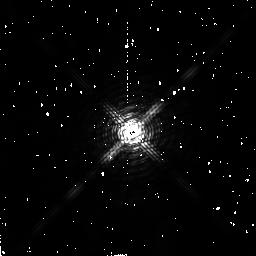
Target: BD-08D4352
Instrument: NICMOS/NIC2
Filter: F180M
Exposure: 2 min
Observation ID: n4n998020

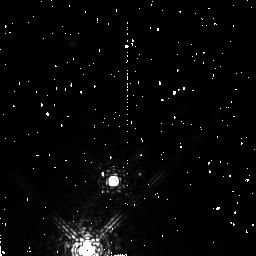
Target: LHS416
Instrument: NICMOS/NIC2
Filter: F207M
Exposure: 4 min
Observation ID: n4n994030

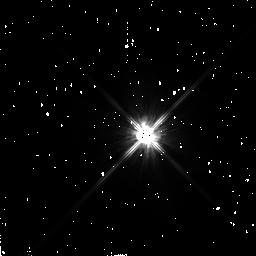
Target: HD102365
Instrument: NICMOS/NIC2
Filter: F110W
Exposure: 2 min
Observation ID: n4n972010

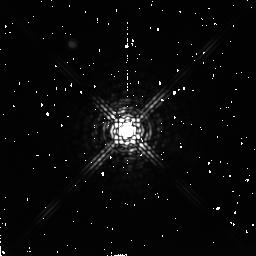
Target: BD-07D4003
Instrument: NICMOS/NIC2
Filter: F222M
Exposure: 4 min
Observation ID: n4n991040

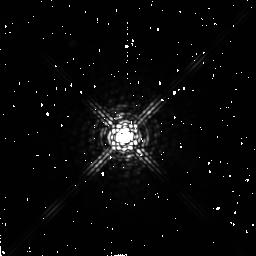
Target: HD4628
Instrument: NICMOS/NIC2
Filter: F222M
Exposure: 4 min
Observation ID: n4n906040

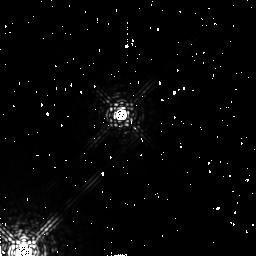
Target: LHS122
Instrument: NICMOS/NIC2
Filter: F207M
Exposure: 4 min
Observation ID: n4n908030

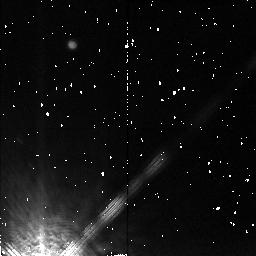
Target: BD+05D3409
Instrument: NICMOS/NIC2
Filter: F207M
Exposure: 4 min
Observation ID: n4n91g030

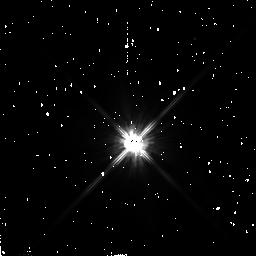
Target: HD10780
Instrument: NICMOS/NIC2
Filter: F110W
Exposure: 2 min
Observation ID: n4n915010

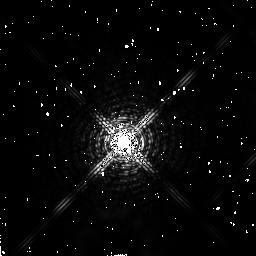
Target: HD128620
Instrument: NICMOS/NIC2
Filter: F180M
Exposure: 2 min
Observation ID: n4n986020

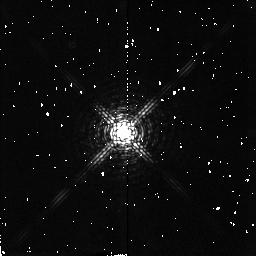
Target: LHS271
Instrument: NICMOS/NIC2
Filter: F180M
Exposure: 2 min
Observation ID: n4n958020

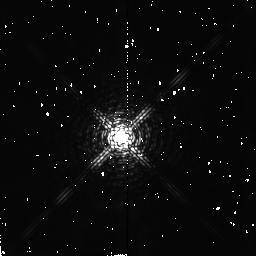
Target: CD-40D5404
Instrument: NICMOS/NIC2
Filter: F180M
Exposure: 2 min
Observation ID: n4n957020

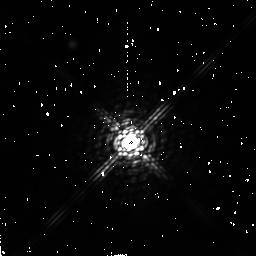
Target: CD-68D47
Instrument: NICMOS/NIC2
Filter: F222M
Exposure: 4 min
Observation ID: n4n911040

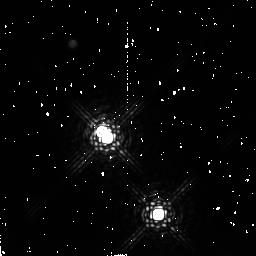
Target: V1581-CYG
Instrument: NICMOS/NIC2
Filter: F222M
Exposure: 4 min
Observation ID: n4n91y040

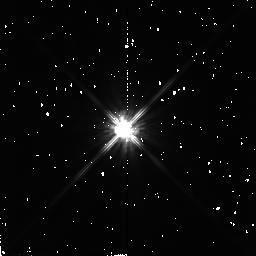
Target: LHS294
Instrument: NICMOS/NIC2
Filter: F110W
Exposure: 2 min
Observation ID: n4n961010

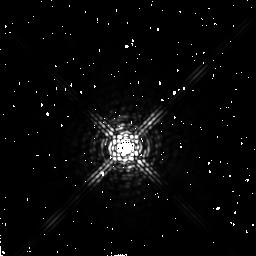
Target: HD216956
Instrument: NICMOS/NIC2
Filter: F222M
Exposure: 4 min
Observation ID: n4n92q040

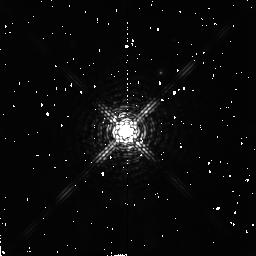
Target: CD-44D11909
Instrument: NICMOS/NIC2
Filter: F180M
Exposure: 2 min
Observation ID: n4n91i020

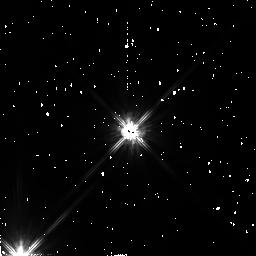
Target: HD173740
Instrument: NICMOS/NIC2
Filter: F110W
Exposure: 2 min
Observation ID: n4n91s010

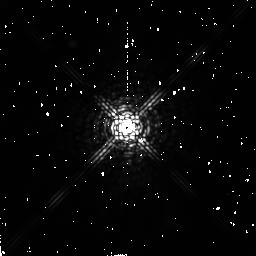
Target: LHS1876
Instrument: NICMOS/NIC2
Filter: F207M
Exposure: 4 min
Observation ID: n4n940030

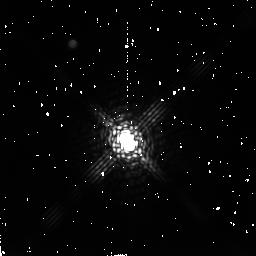
Target: CD-44D3045
Instrument: NICMOS/NIC2
Filter: F222M
Exposure: 4 min
Observation ID: n4n942040

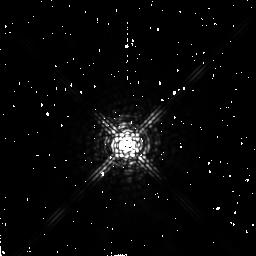
Target: HD39587
Instrument: NICMOS/NIC2
Filter: F207M
Exposure: 4 min
Observation ID: n4n933030

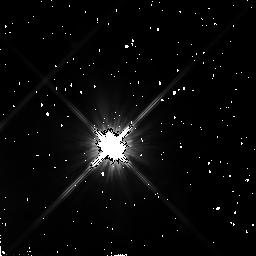
Target: HD128621
Instrument: NICMOS/NIC2
Filter: F110W
Exposure: 2 min
Observation ID: n4n985010

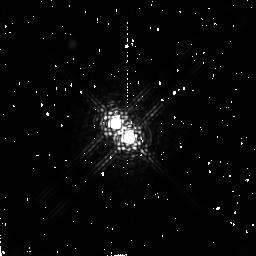
Target: EI-CNC
Instrument: NICMOS/NIC2
Filter: F207M
Exposure: 4 min
Observation ID: n4n953030

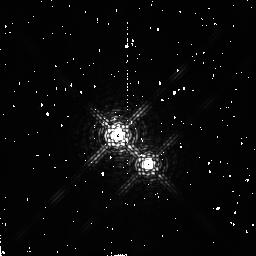
Target: HD239960
Instrument: NICMOS/NIC2
Filter: F180M
Exposure: 2 min
Observation ID: n4n92l020

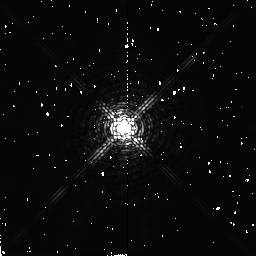
Target: BD-11D3759
Instrument: NICMOS/NIC2
Filter: F180M
Exposure: 2 min
Observation ID: n4n984020

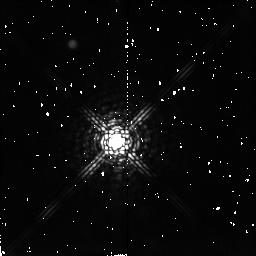
Target: LHS102
Instrument: NICMOS/NIC2
Filter: F207M
Exposure: 4 min
Observation ID: n4n901030

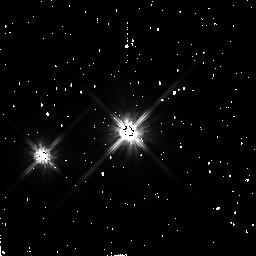
Target: HD131156
Instrument: NICMOS/NIC2
Filter: F110W
Exposure: 2 min
Observation ID: n4n988010

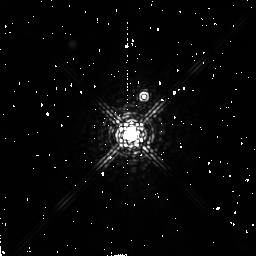
Target: G239-025
Instrument: NICMOS/NIC2
Filter: F207M
Exposure: 4 min
Observation ID: n4n987030

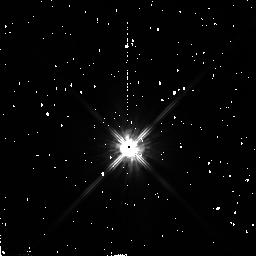
Target: GQ-AND
Instrument: NICMOS/NIC2
Filter: F110W
Exposure: 2 min
Observation ID: n4n904010

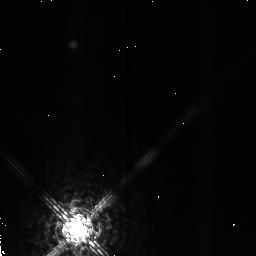
Target: LHS511
Instrument: NICMOS/NIC2
Filter: F207M
Exposure: 4 min
Observation ID: n4n92k030

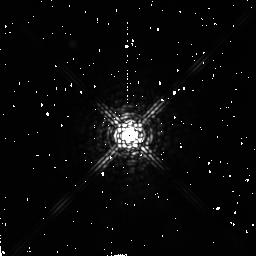
Target: G113-020
Instrument: NICMOS/NIC2
Filter: F207M
Exposure: 4 min
Observation ID: n4n952030

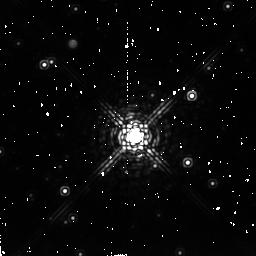
Target: CD-32D13298
Instrument: NICMOS/NIC2
Filter: F222M
Exposure: 4 min
Observation ID: n4n91l040

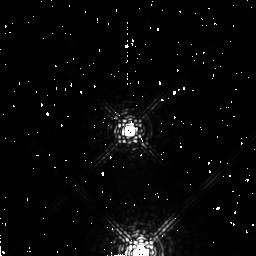
Target: LHS445
Instrument: NICMOS/NIC2
Filter: F207M
Exposure: 4 min
Observation ID: n4n91f030

Completing A Near-Infrared Search for Very Low Mass Companions to Stars within 10 pc (PI: Henry, Todd J.)

We continue our survey of stars within 10 parsecs for brown dwarf and very low mass stellar (VLM) companions. The nearby star population is dominated by the red dwarfs (75%), which contribute 40% of the stellar mass to the disk and cause the luminosity function to climb all the way to the terminus of the stellar main sequence (Henry and McCarthy 1990). But what happens to the LF past the end of the main sequence, in the realm of brown dwarfs? With a 10sigma detection limit of M_J~22 at 10 pc, our survey can reveal companions between 0.5" and 10" that are 11 mag fainter than the empirical end of the main sequence (M_J = 11), and 6.5 mag fainter than the brown dwarf Gl 229B (M_J = 15.5). This search will therefore be the largest, most sensitive, volume-limited search for VLM companions ever undertaken. In addition to the increased probability of finding brown dwarfs, this program provides fundamental ``spinoff'' science, including an improved determination of the LF for the nearby stars and characterization of all companions with separations 10-100 AU, similar to the scale of our solar system.